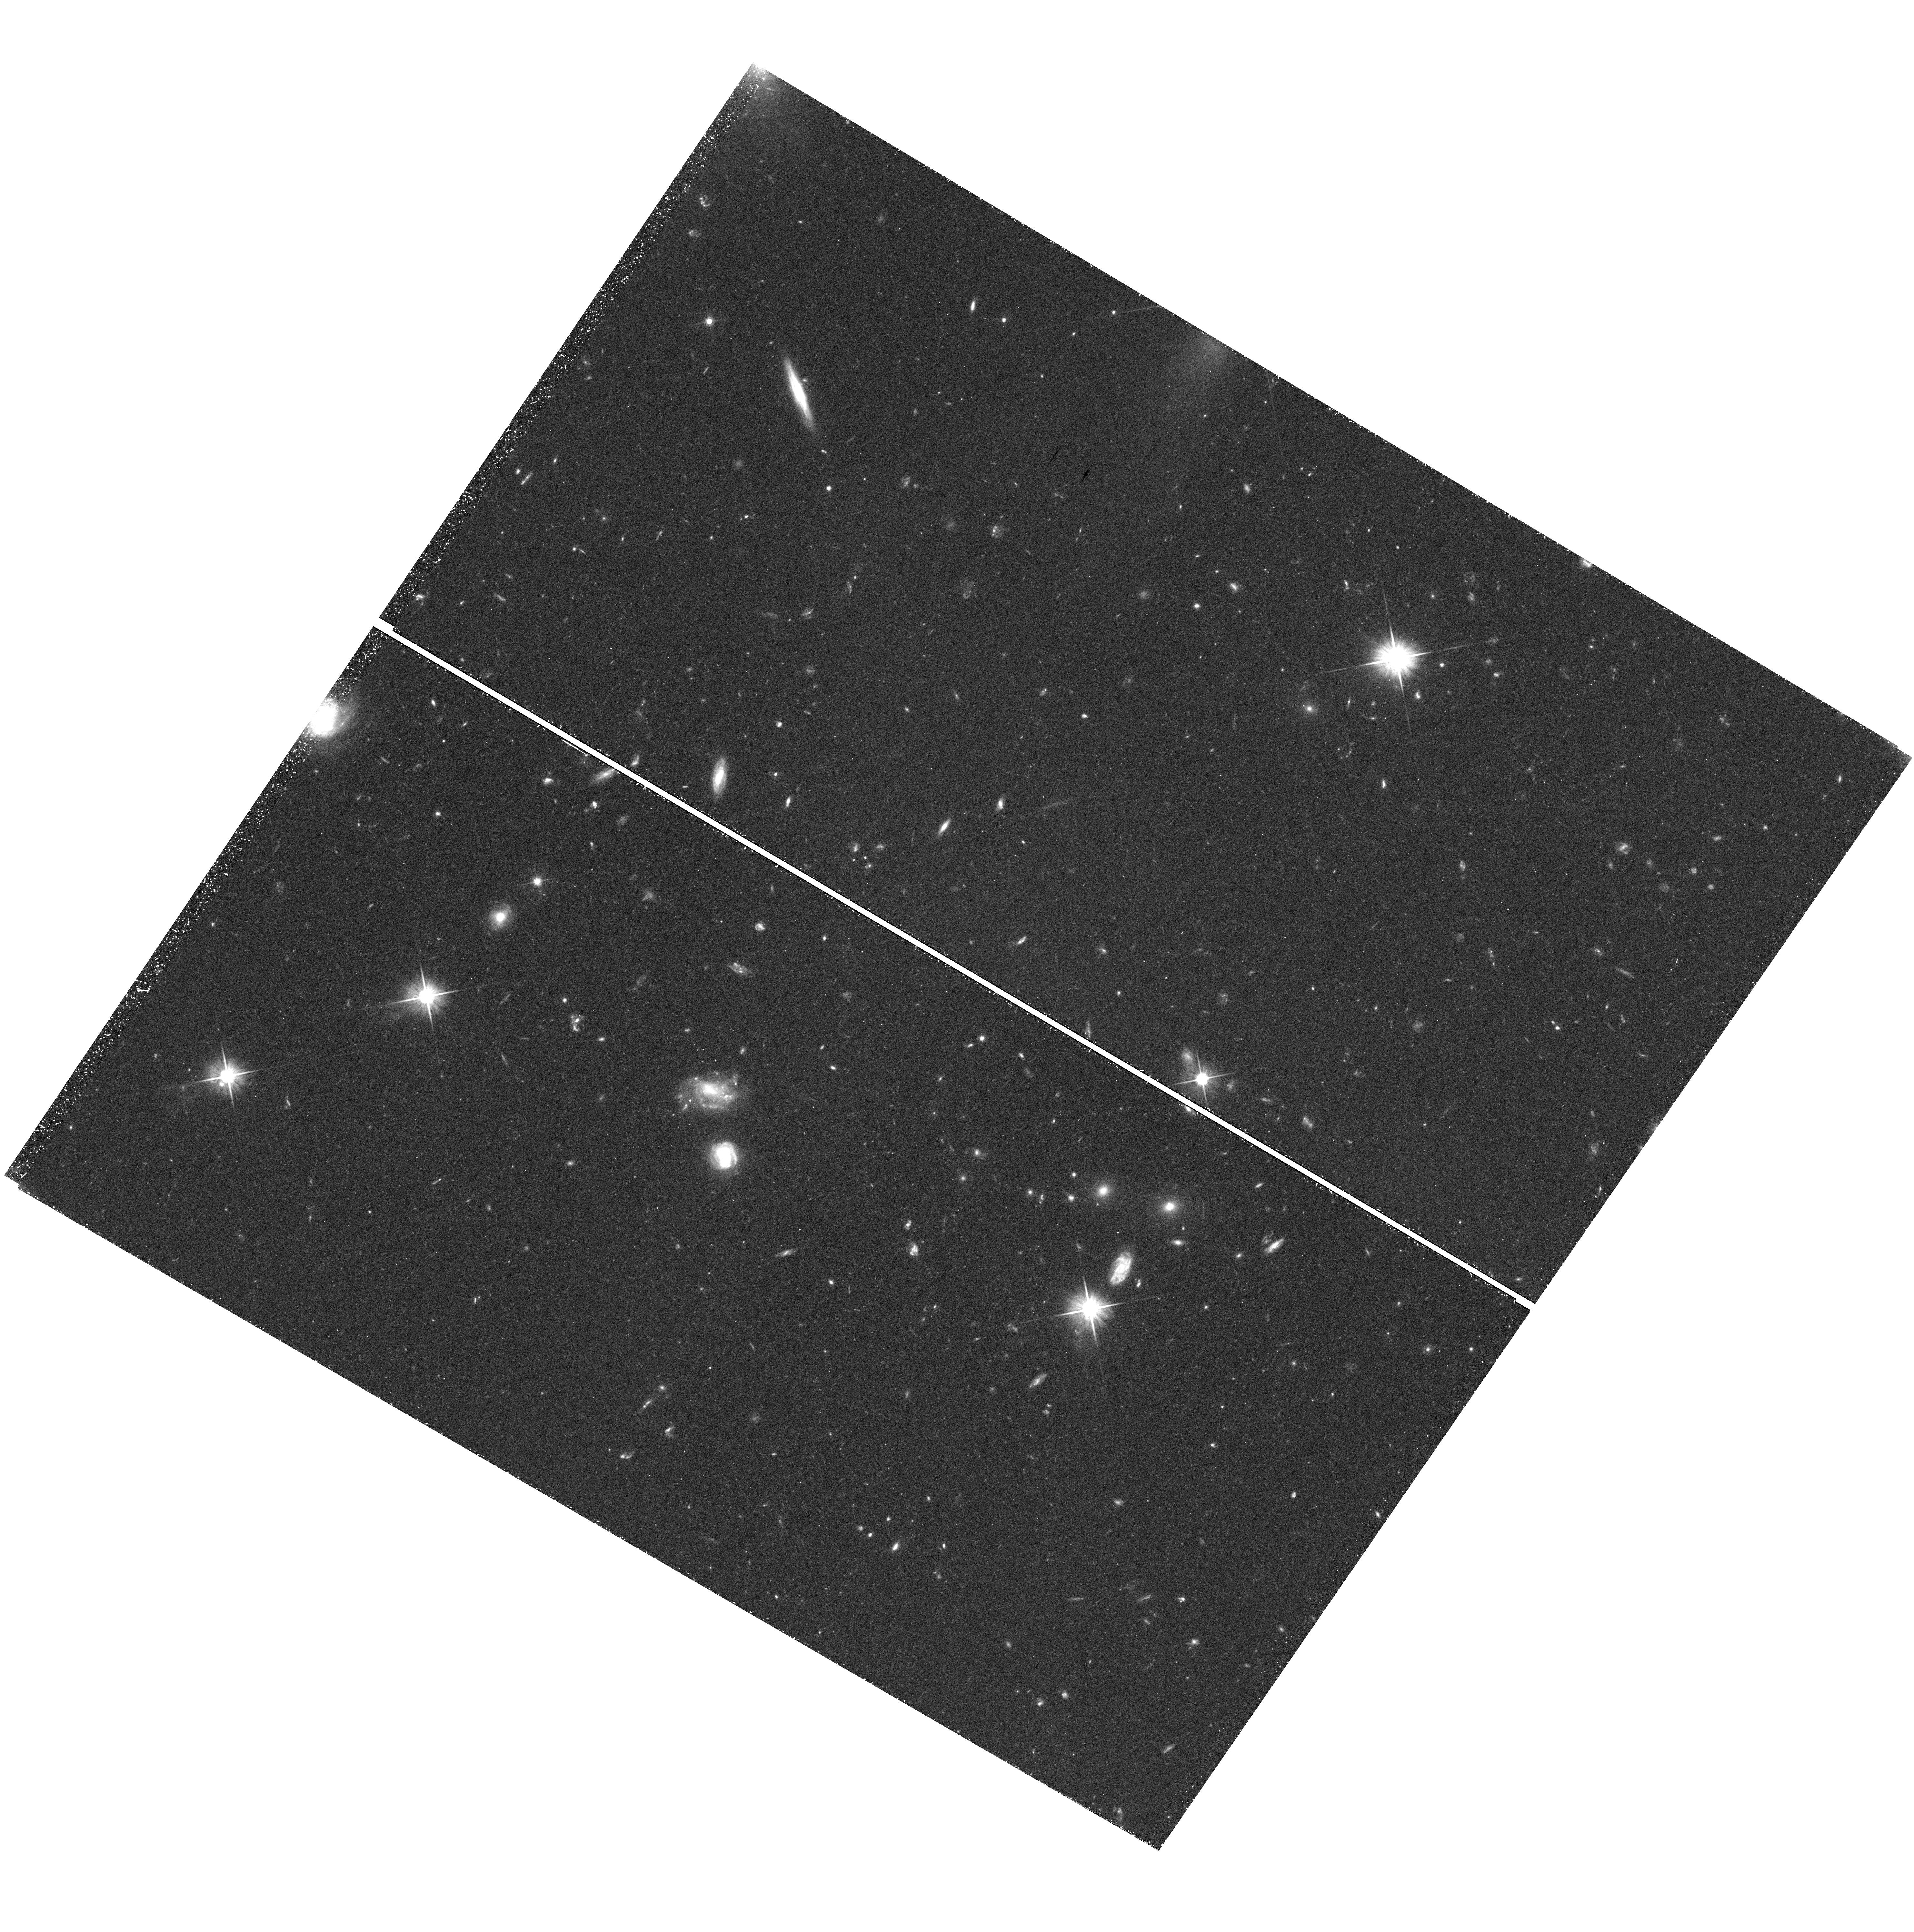
Target: NGC-4565-WARP
Instrument: WFC3/UVIS
Filter: F606W
Exposure: 58 min
Observation ID: hst_12196_05_wfc3_uvis_f606w_ibkl05

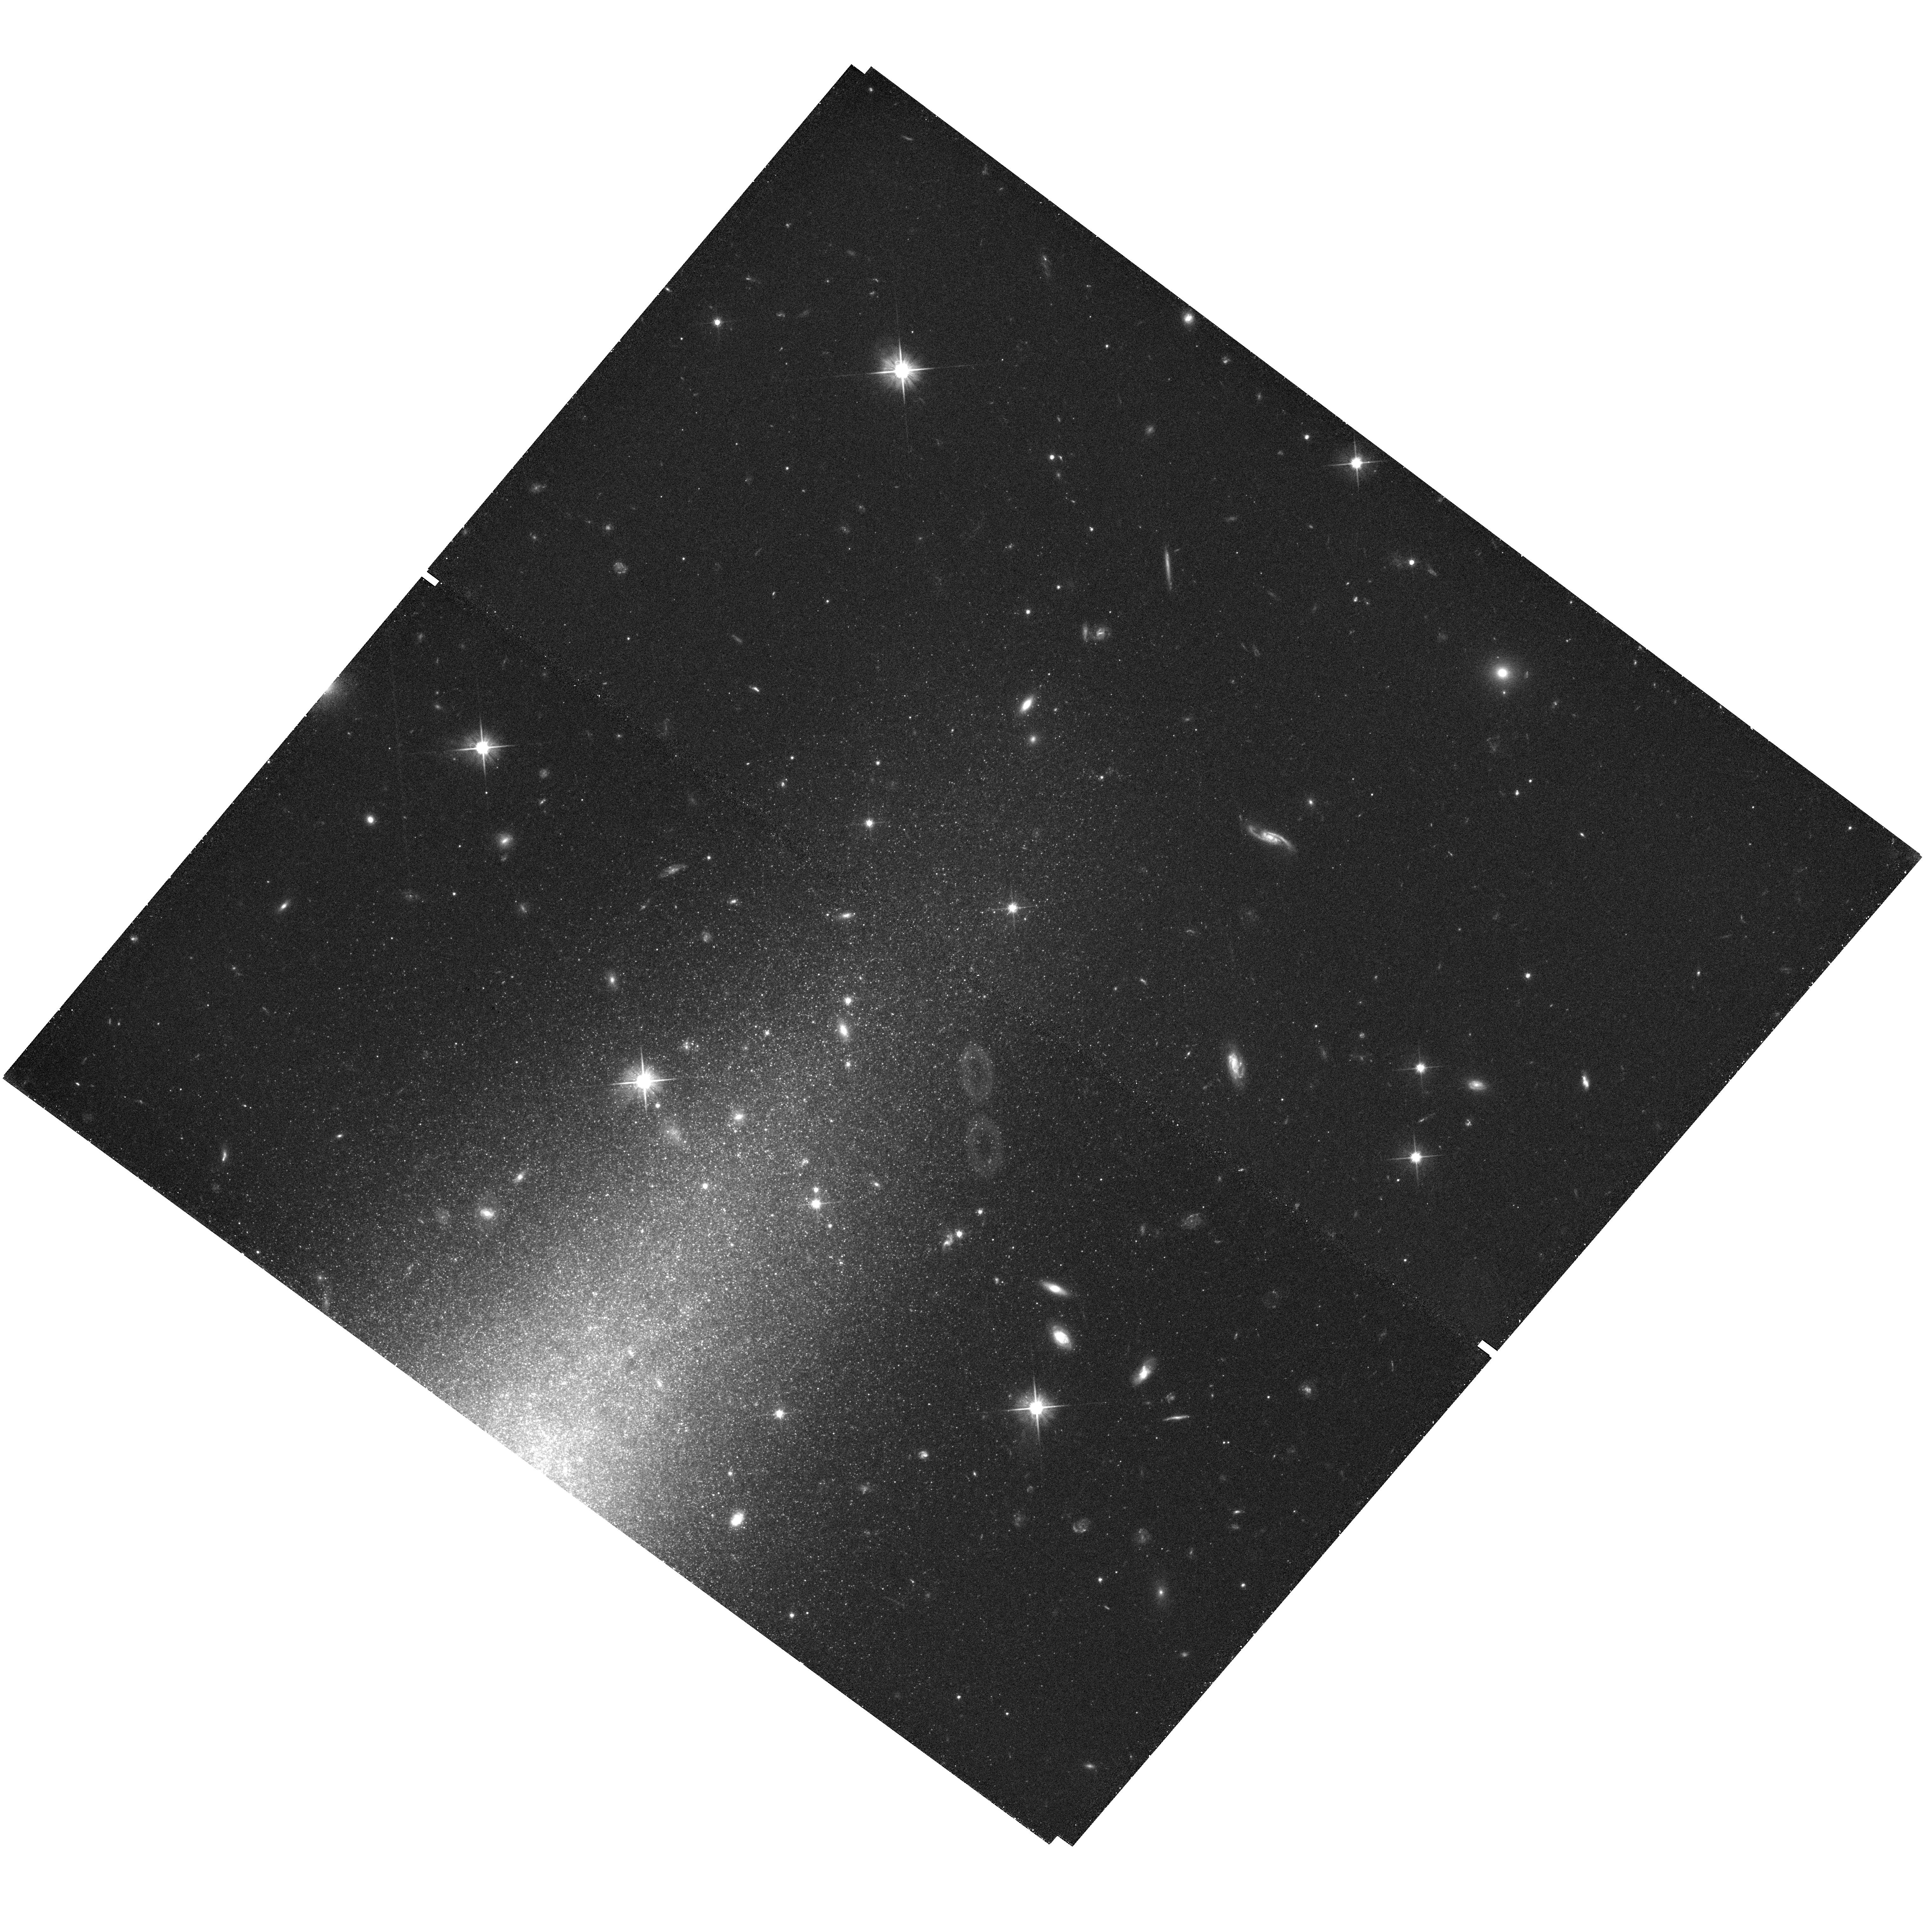
Target: IC-5052-TRUNC
Instrument: WFC3/UVIS
Filter: F606W
Exposure: 38 min
Observation ID: hst_12196_07_wfc3_uvis_f606w_ibkl07

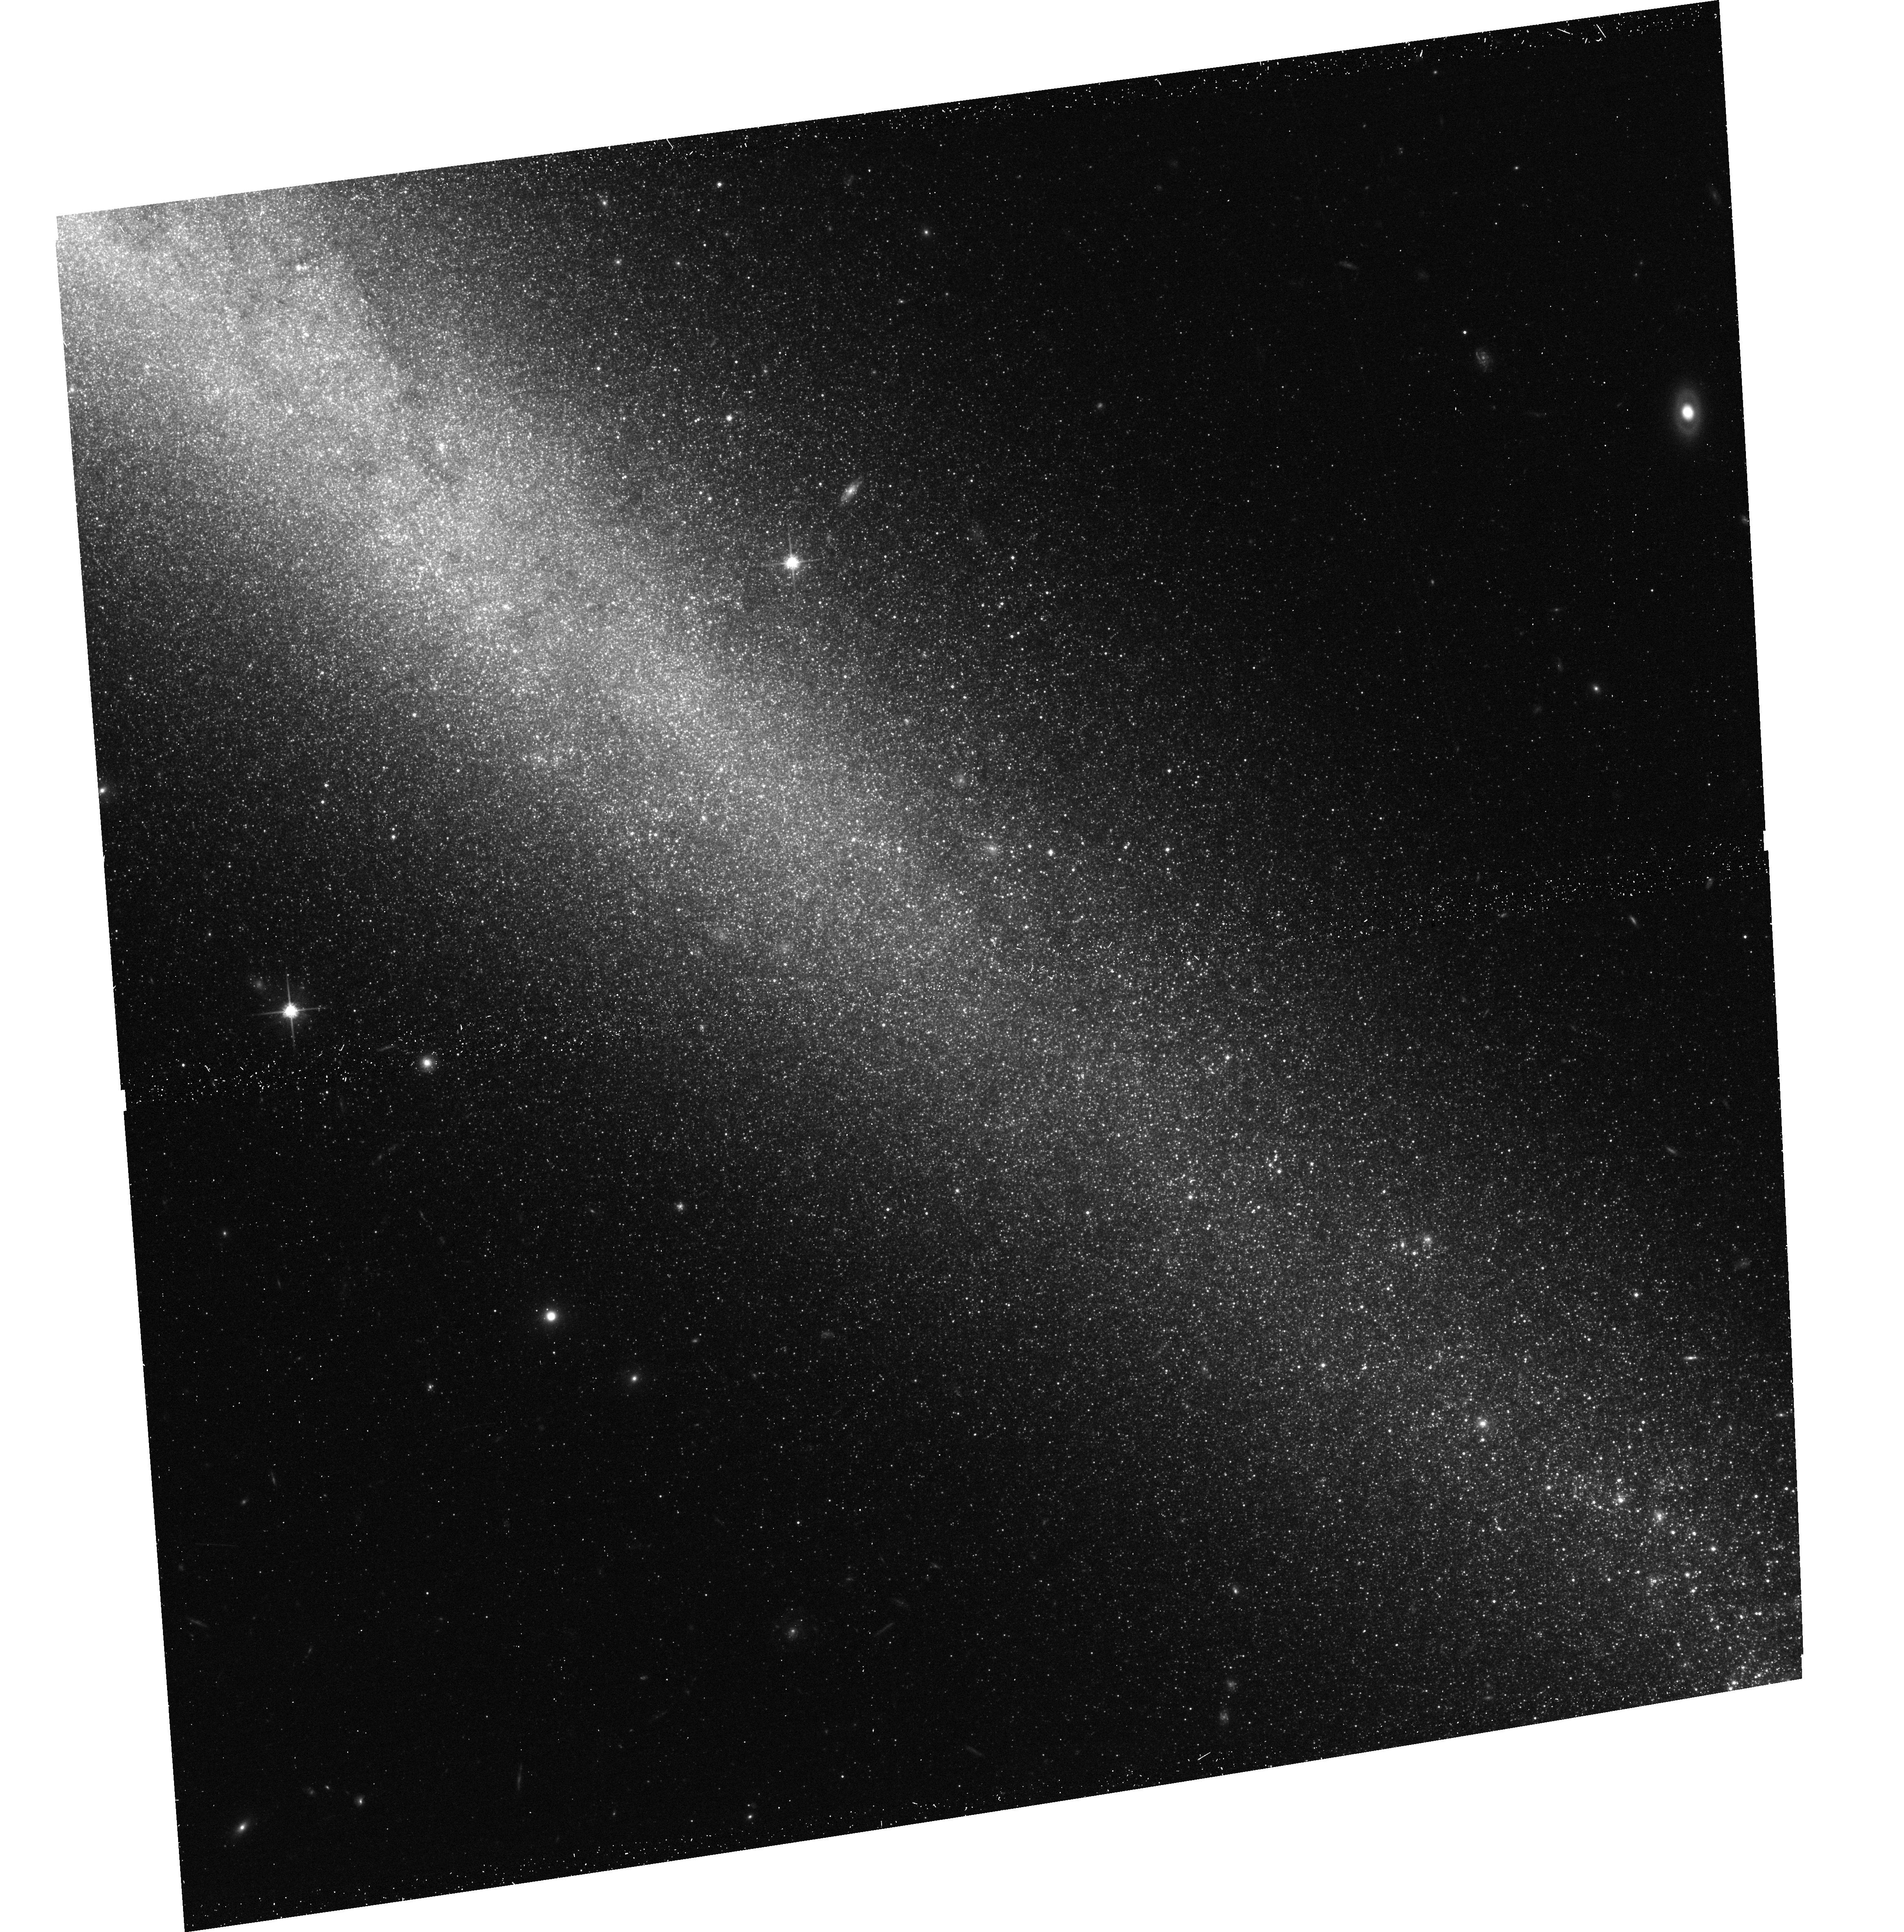
Target: NGC-4244-TRUNC2
Instrument: ACS/WFC
Filter: F814W
Exposure: 20 min
Observation ID: hst_12196_04_acs_wfc_f814w_jbkl04

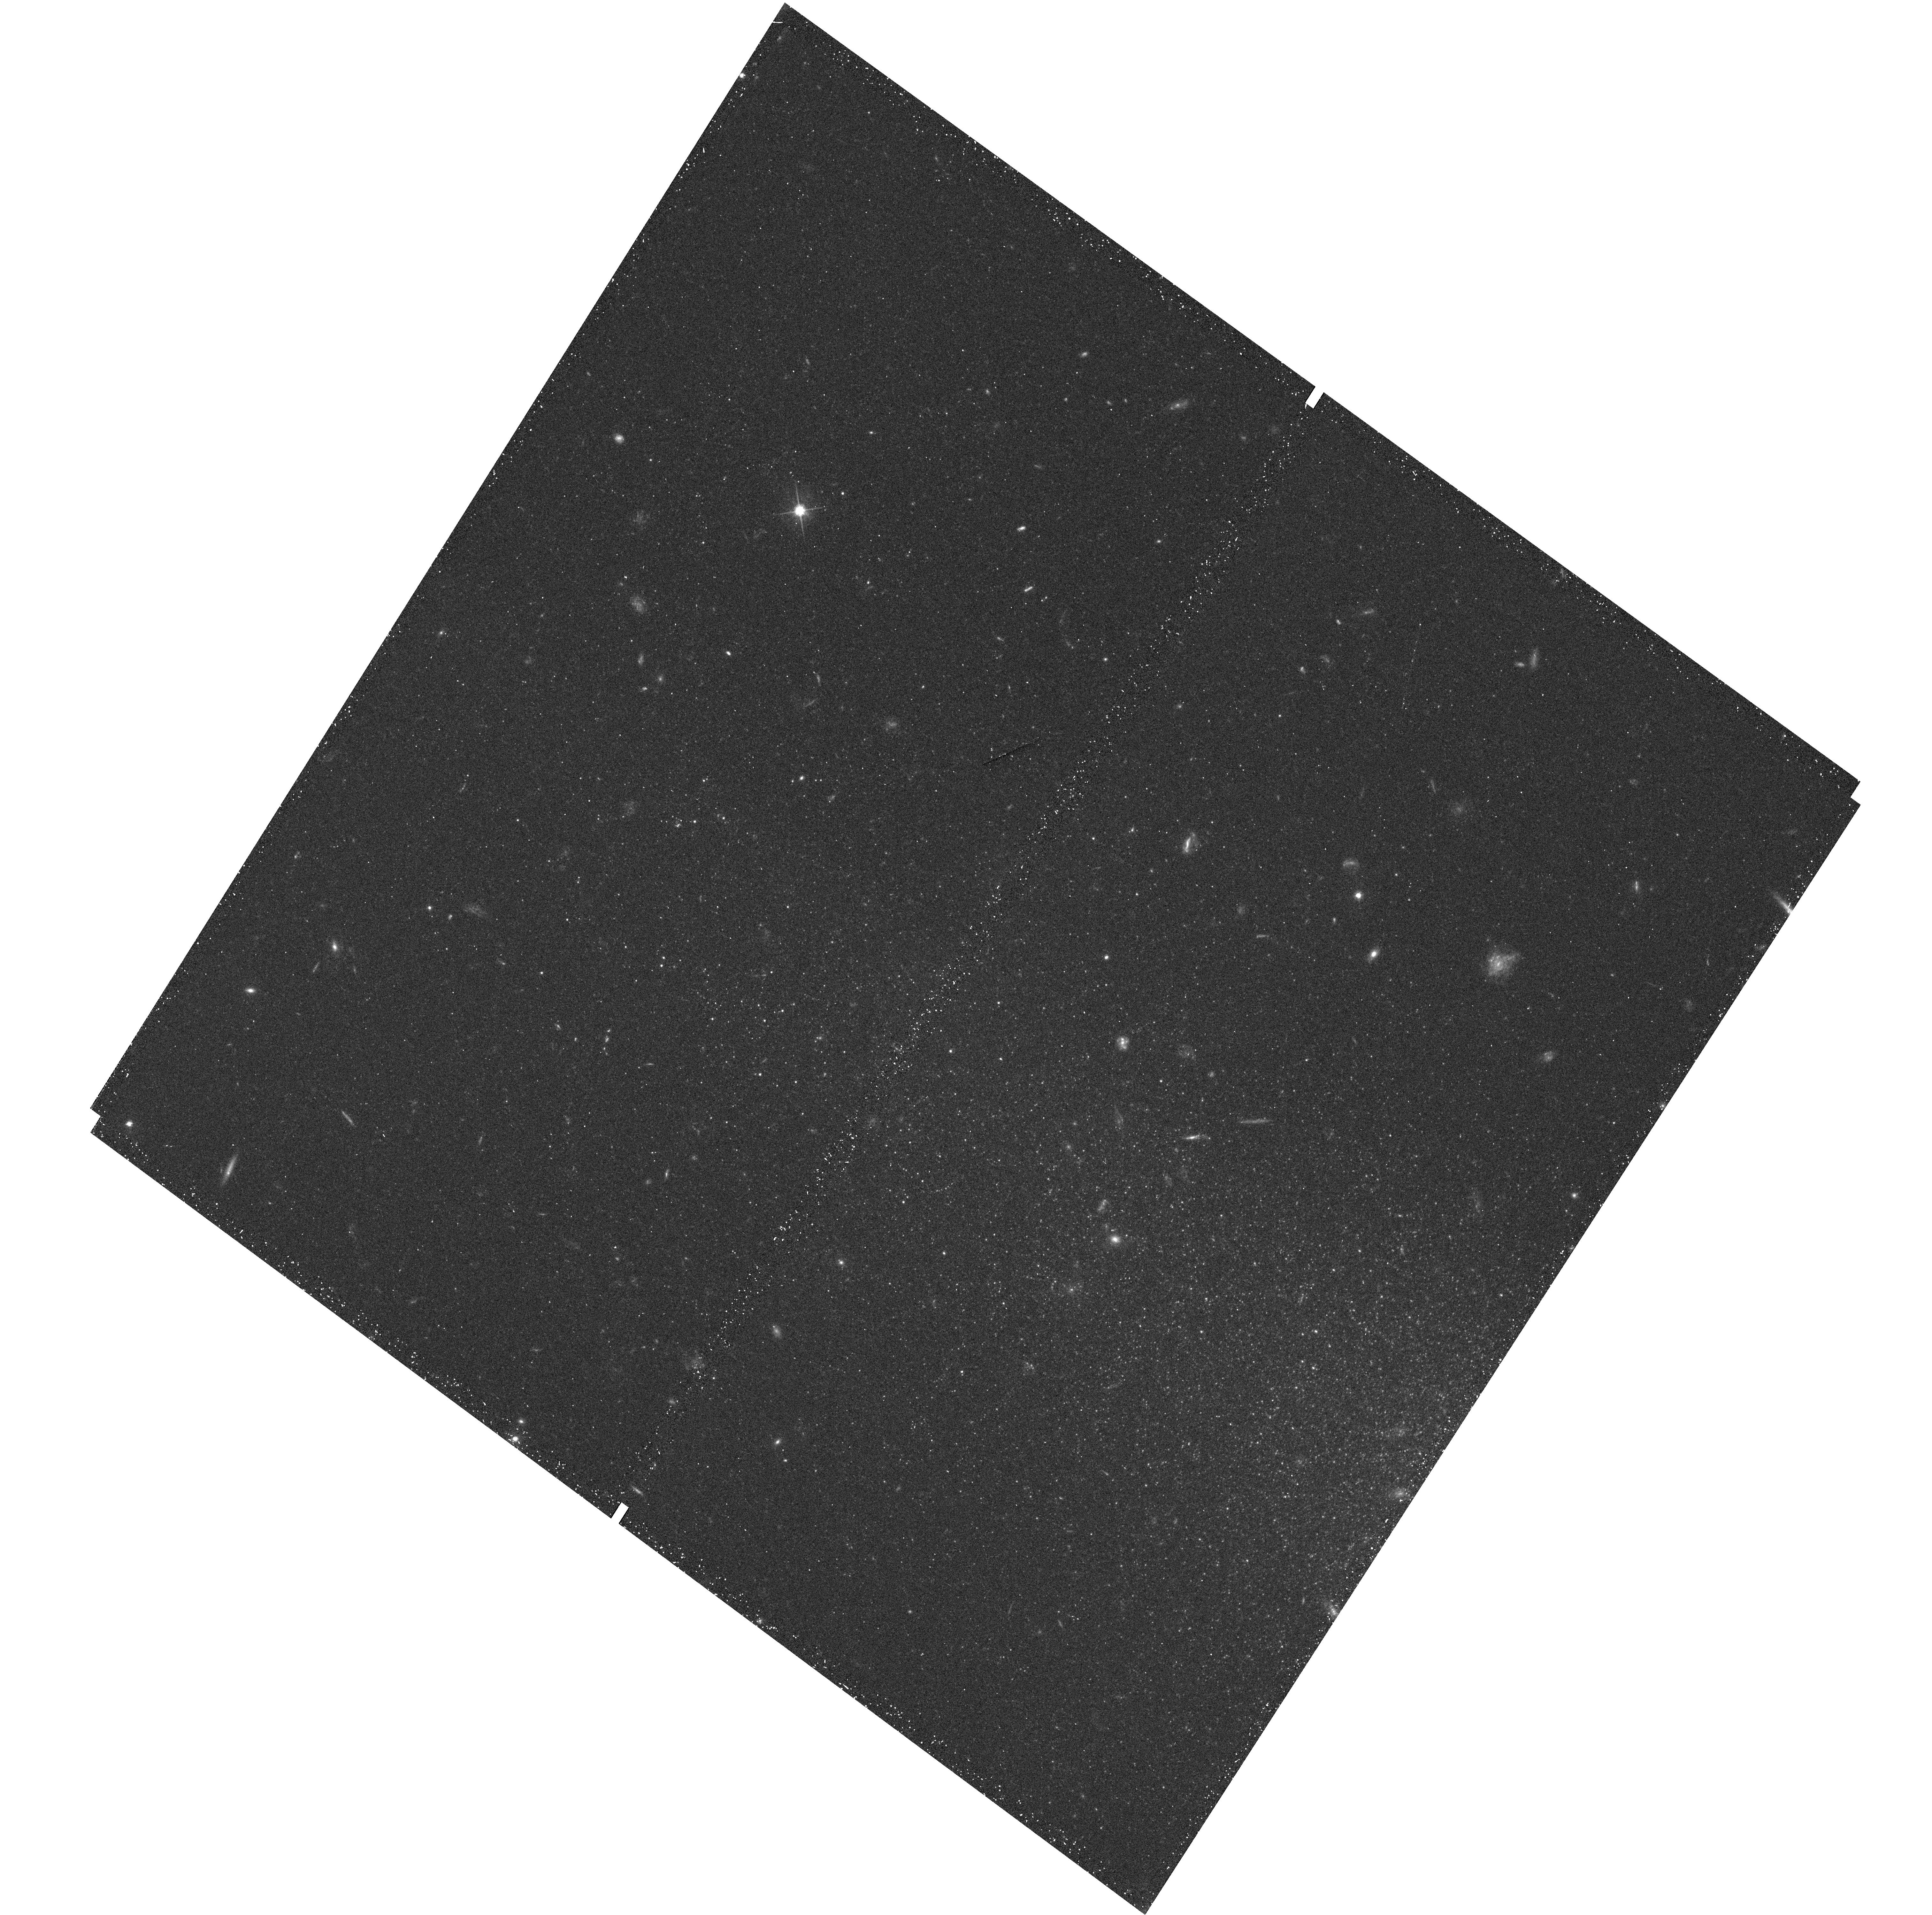
Target: NGC-4244-TRUNC1
Instrument: WFC3/UVIS
Filter: F606W
Exposure: 16 min
Observation ID: hst_12196_03_wfc3_uvis_f606w_ibkl03

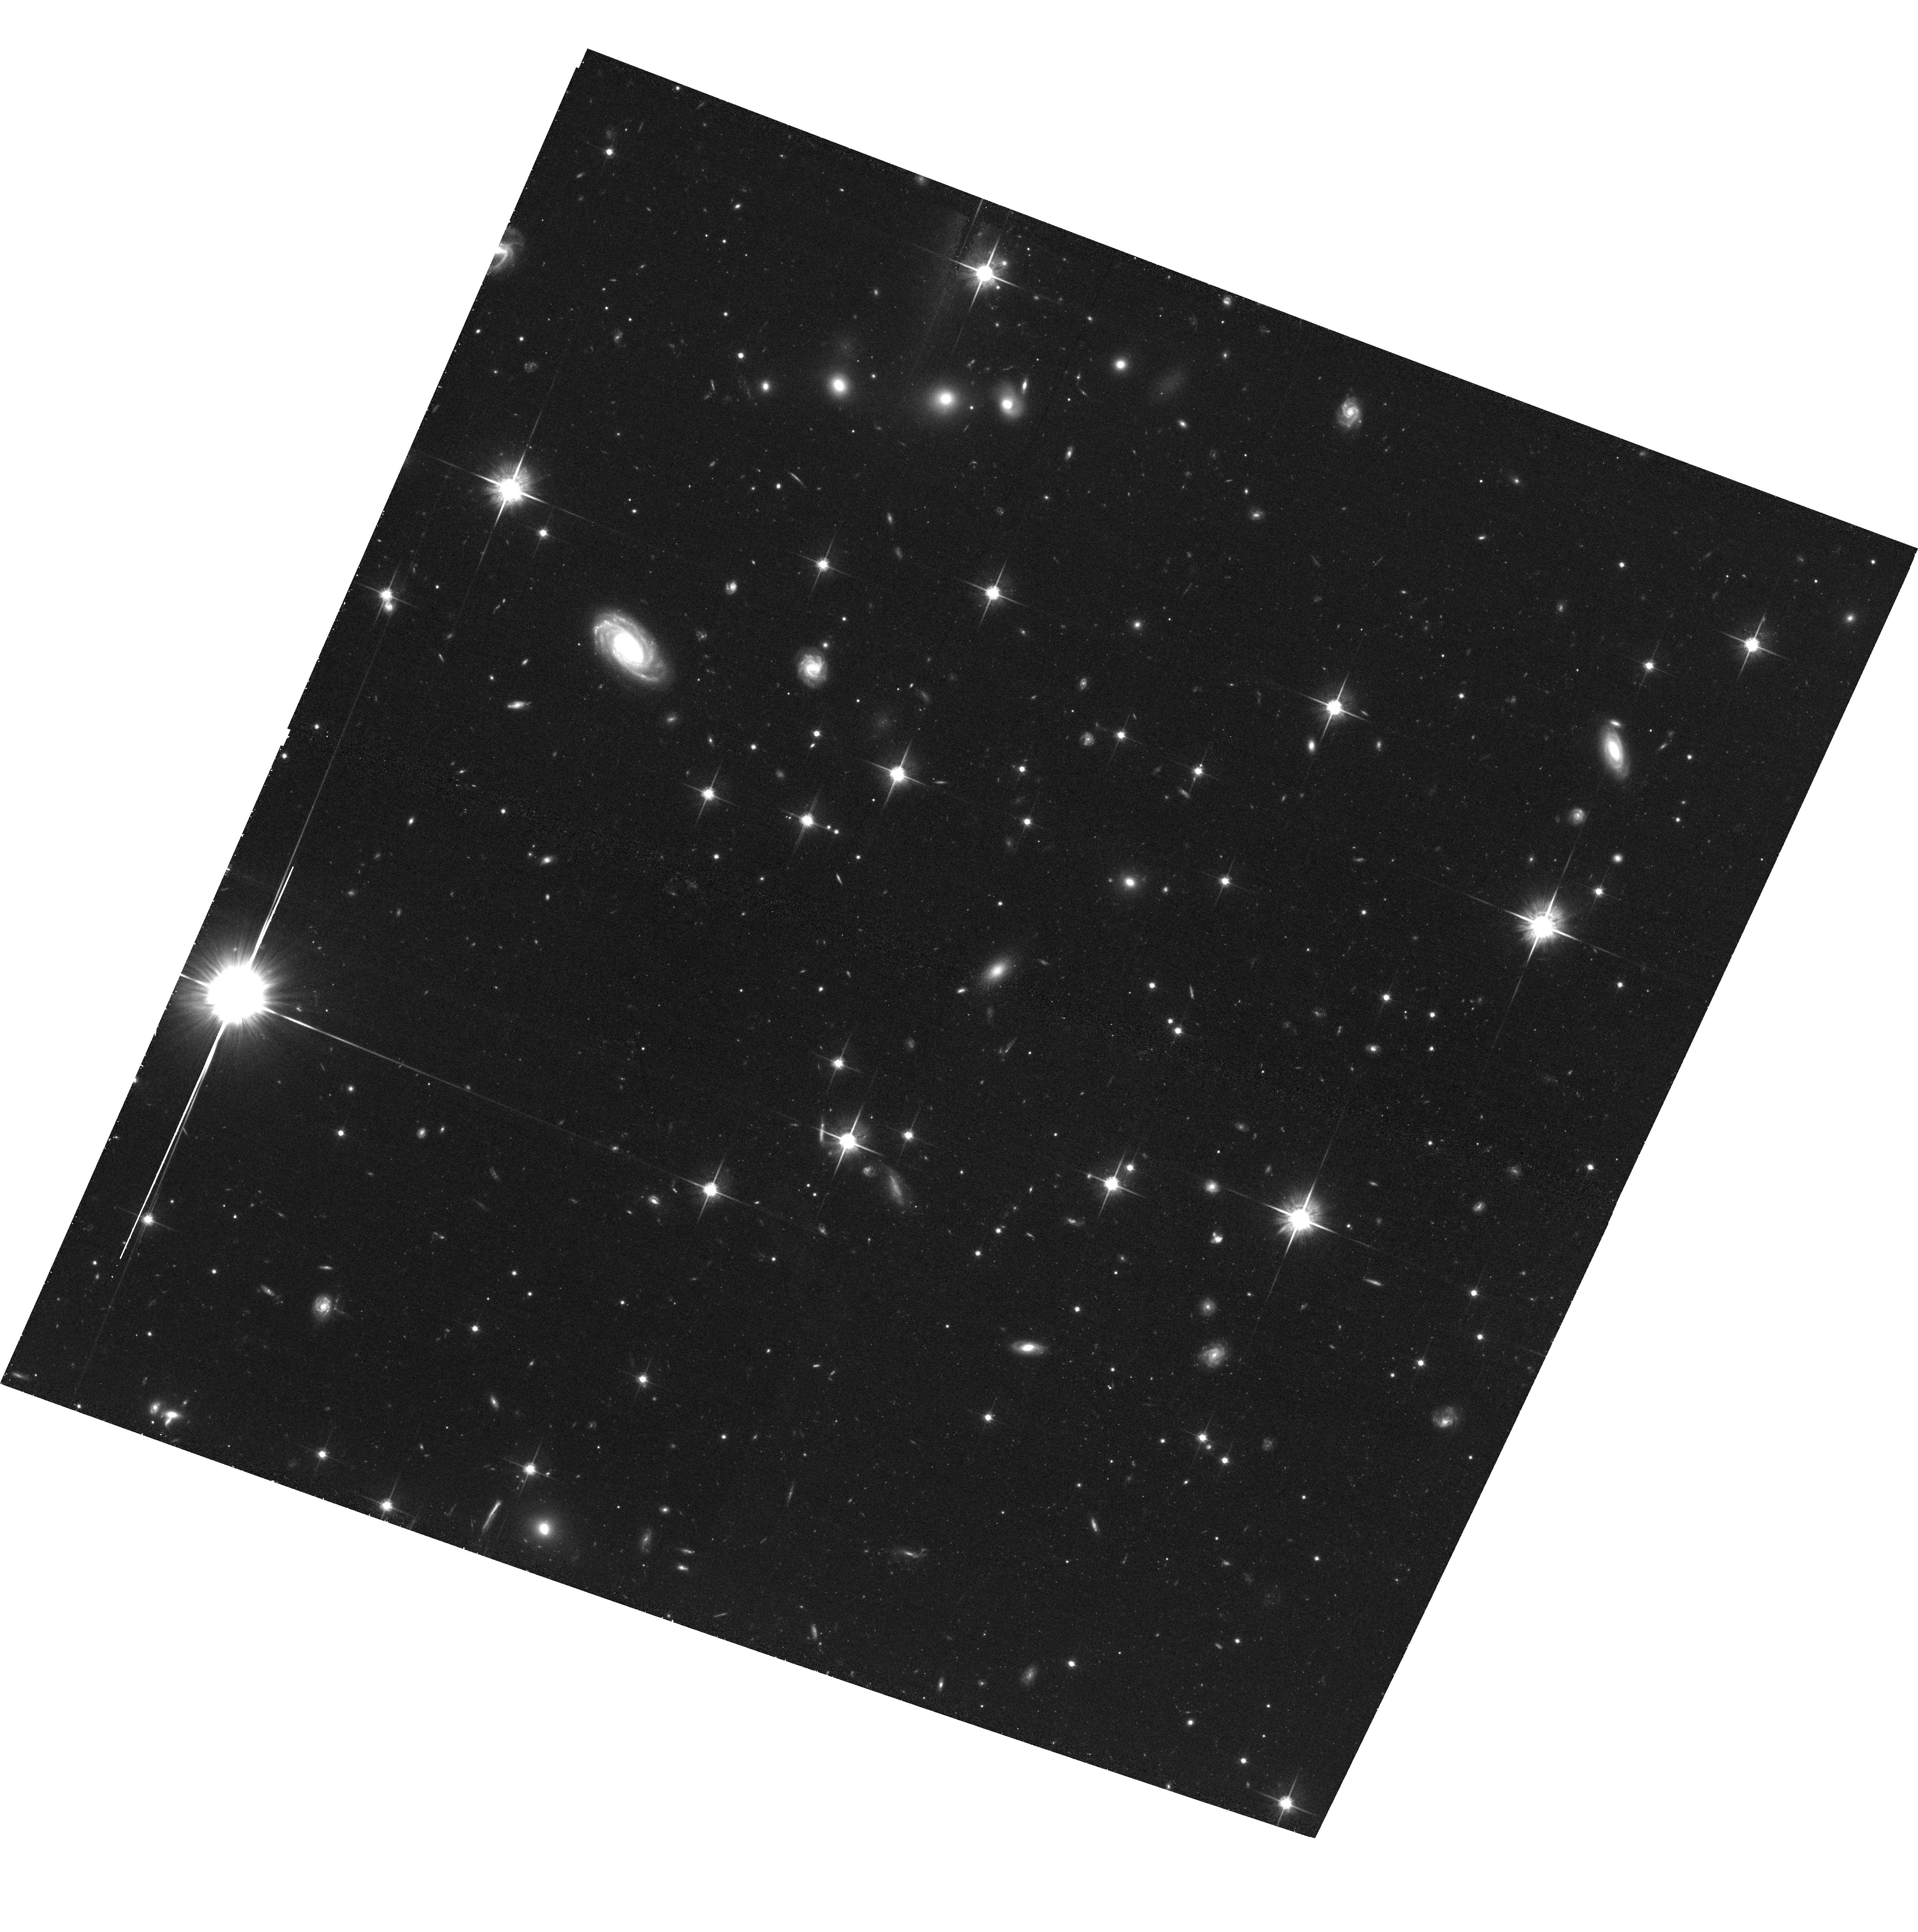
Target: NGC-891-TRUNC2
Instrument: ACS/WFC
Filter: F814W
Exposure: 1 h
Observation ID: hst_12196_02_acs_wfc_f814w_jbkl02

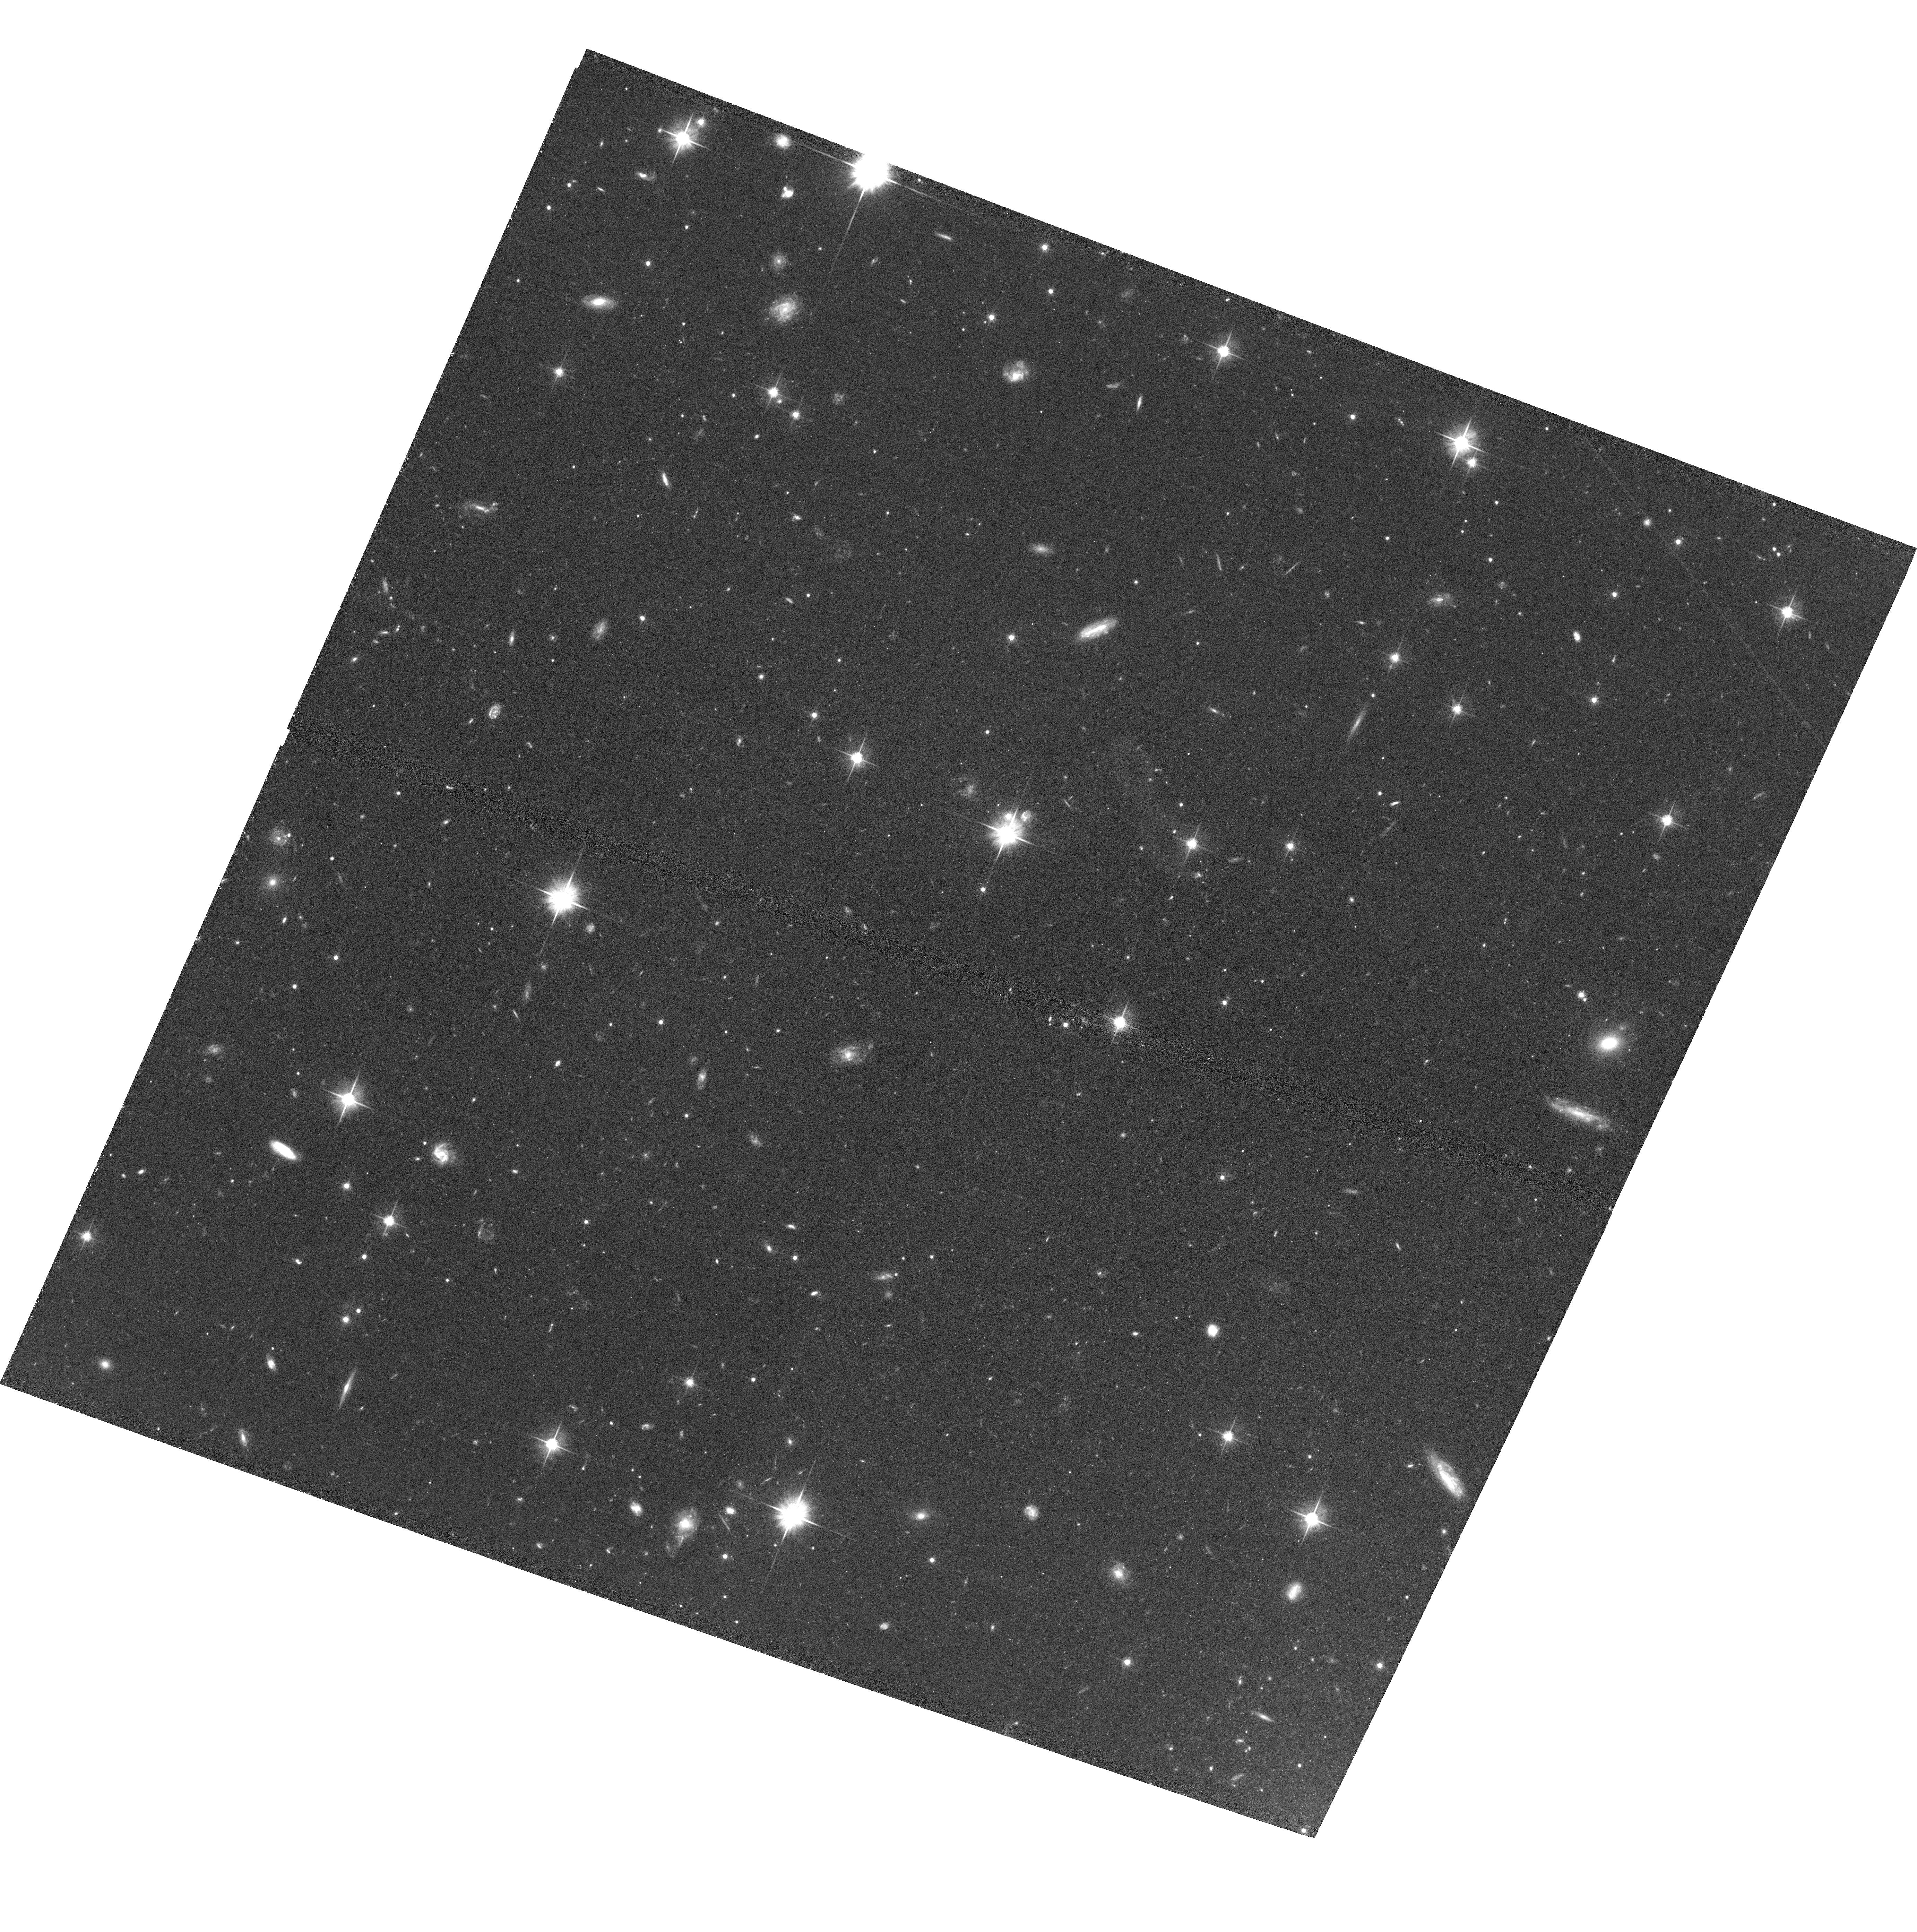
Target: NGC-891-TRUNC1
Instrument: ACS/WFC
Filter: F606W
Exposure: 58 min
Observation ID: hst_12196_01_acs_wfc_f606w_jbkl01

Disk Truncations: Probing Galaxy Formation at the Limits (PI: Radburn-Smith, David J.)

Traditionally, the radial surface-brightness profile of a galaxy disk has been modelled by a single exponential profile. However, the vast majority of disk galaxies actually show signs of a disk truncation, where the profile suddenly breaks to a steeper second exponential profile. The cause of this break remains poorly understood. In Lambda-CDM cosmology, the radii at which disk truncations are found are also the most recently formed. Disk truncations may therefore be a direct result of the disk-galaxy assembly process. Many theories have thus been proposed to connect the truncations to theories of disk galaxy formation. Generally, break formation models either form the stars in the observed distribution (e.g., a star formation threshold) or employ dynamical effects to redistribute them into the current configuration (e.g., tidal stripping). These models need to be constrained observationally to probe the underlying mechanism of outer-disk formation responsible for creating the truncations. Using our previous experience with deep CMDs from HST observations of resolved extragalactic stellar populations, we propose a comprehensive survey of disk truncations across a variety of disk morphologies and sizes. With resolved stellar populations we are able to map the truncations as a function of age to a very low equivalent surface brightness. Additionally, we will carry out simulations of different truncation formation scenarios for each galaxy (based on disk type and mass) to compare directly with the observations. Combining the two will prove crucial to understanding the mechanism for creating disk truncations and the ongoing processes in disk formation. HST is the only observatory capable of discriminating the formation models due the unique resolution and depth of the ACS and WFC3 instruments.